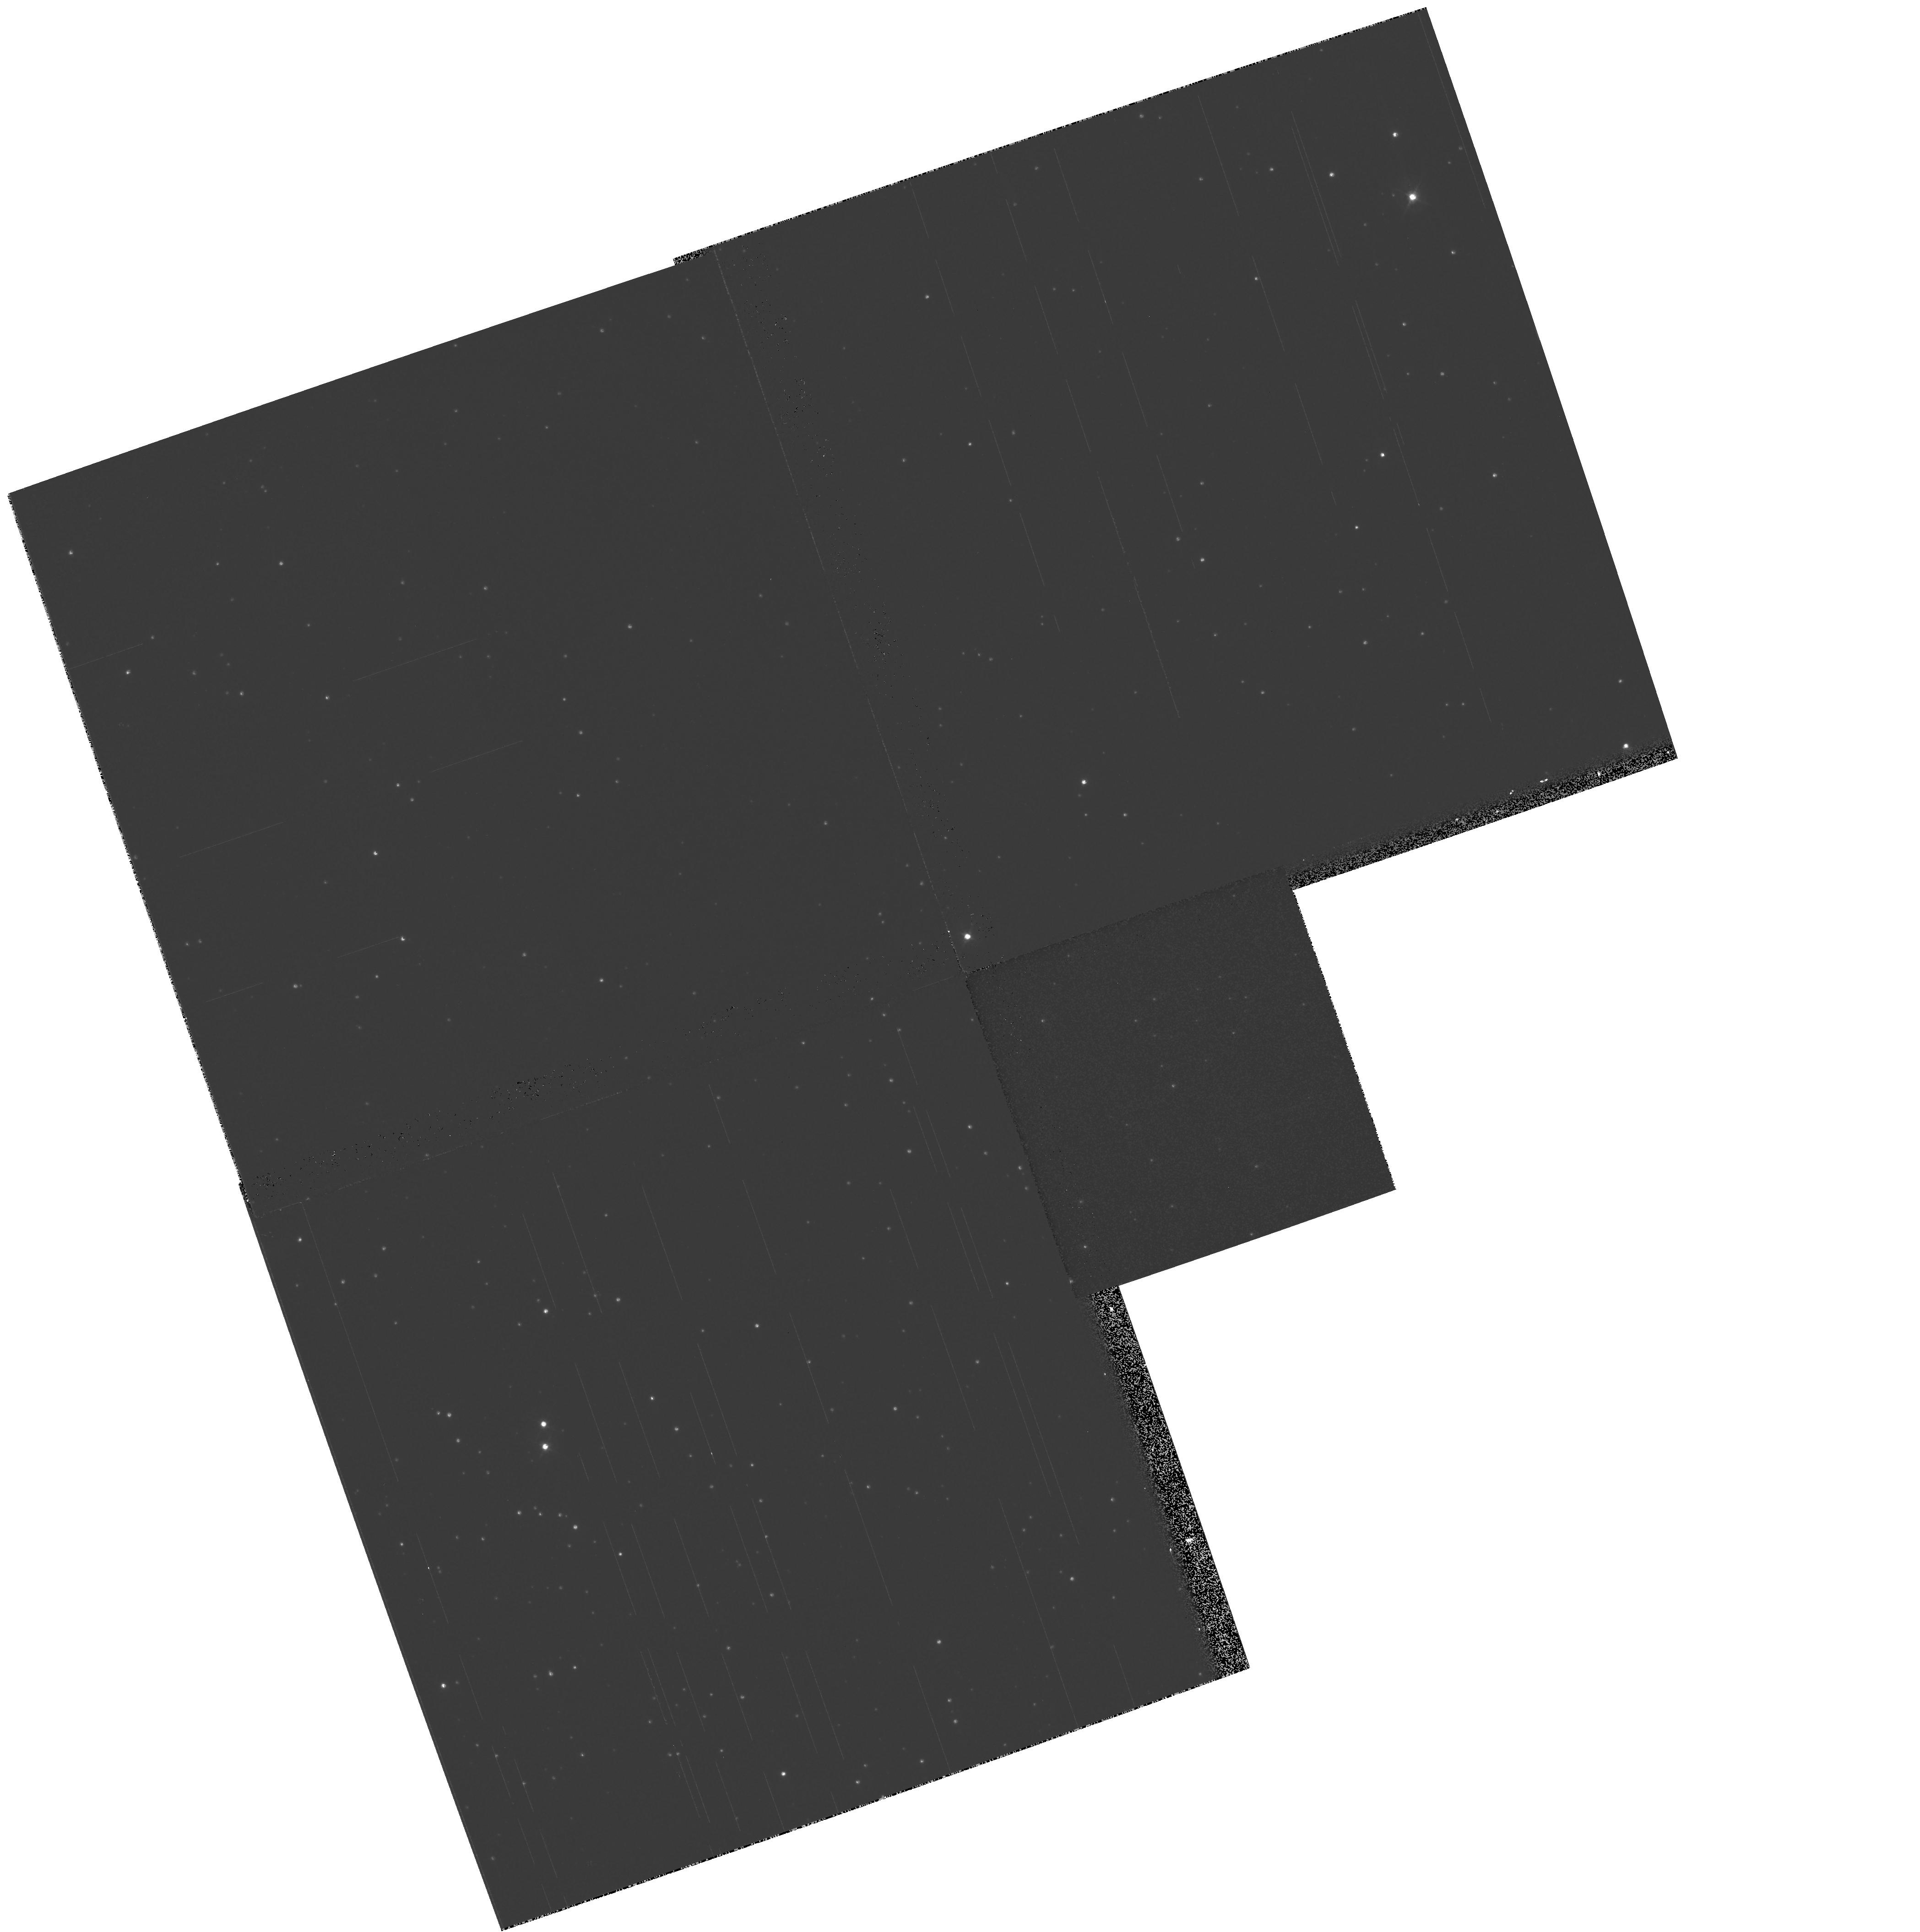
Target: field at RA 287.719°, Dec -59.891°
Instrument: WFPC2/PC
Filter: F439W
Exposure: 4 min
Observation ID: hst_8256_09_wfpc2_pc_f439w_u5fi09

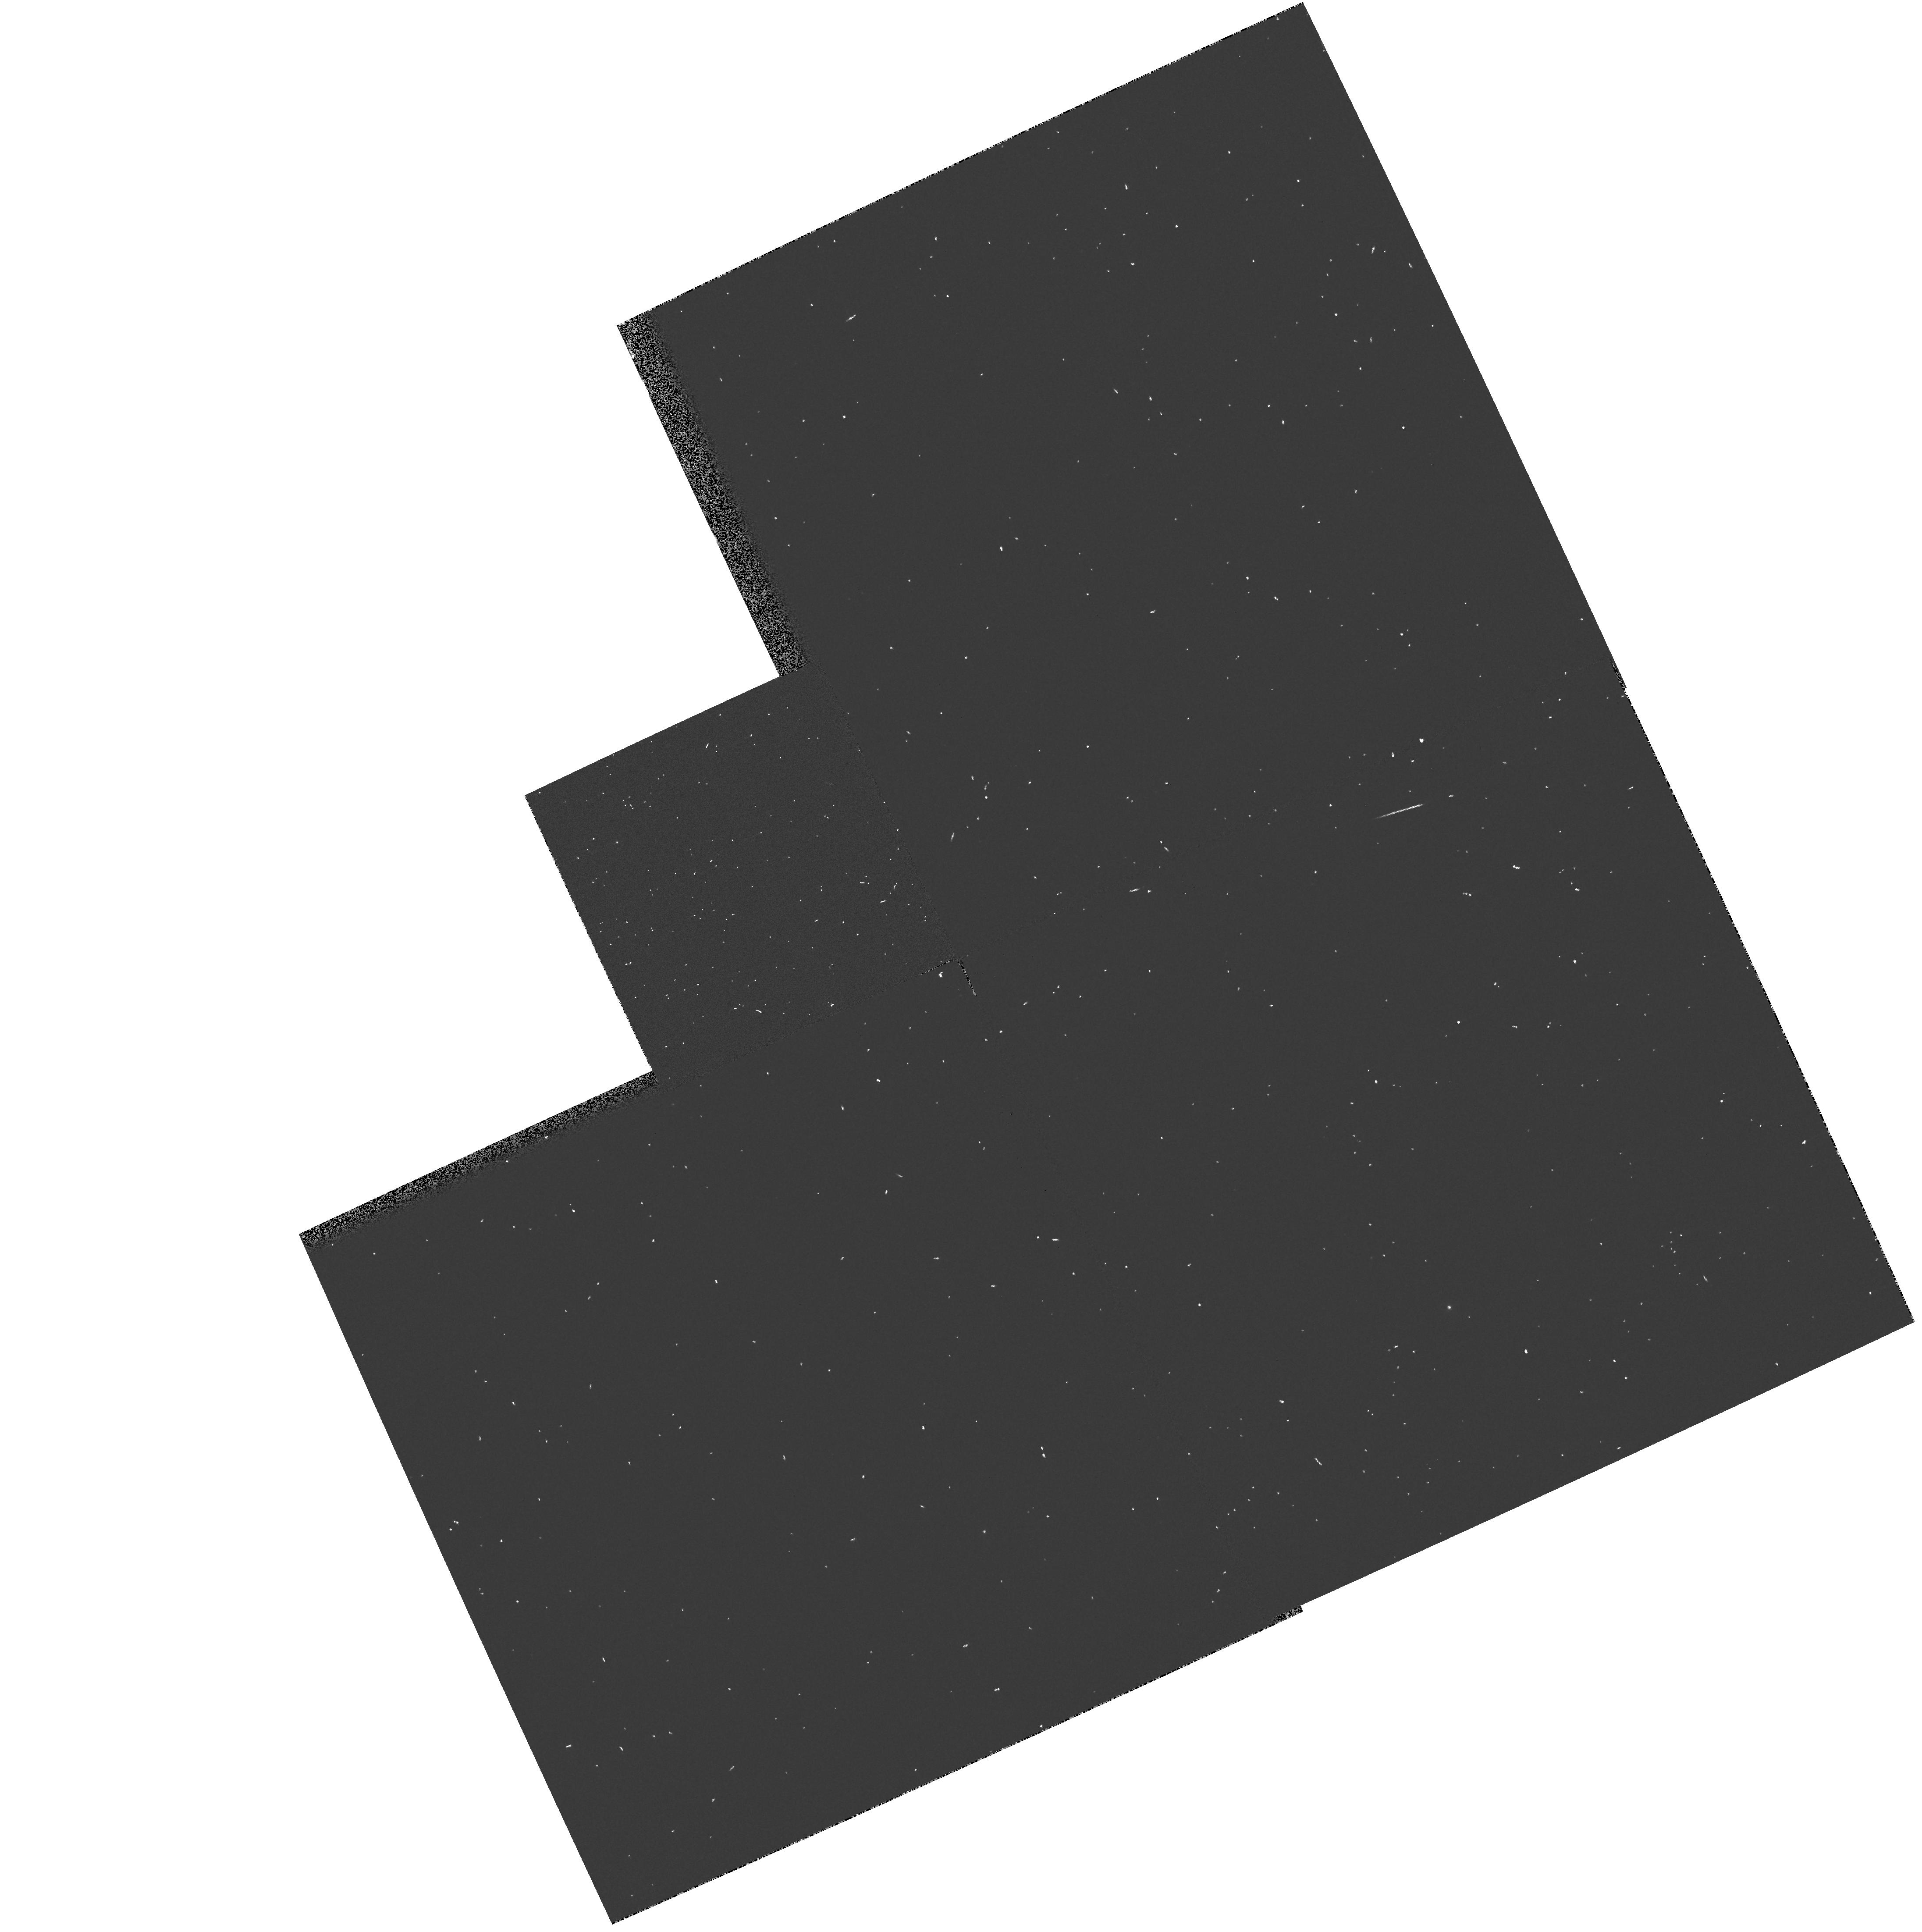
Target: field at RA 287.573°, Dec -60.056°
Instrument: WFPC2/PC
Filter: F255W
Exposure: 1 min
Observation ID: hst_8256_01_wfpc2_pc_f255w_u5fi01

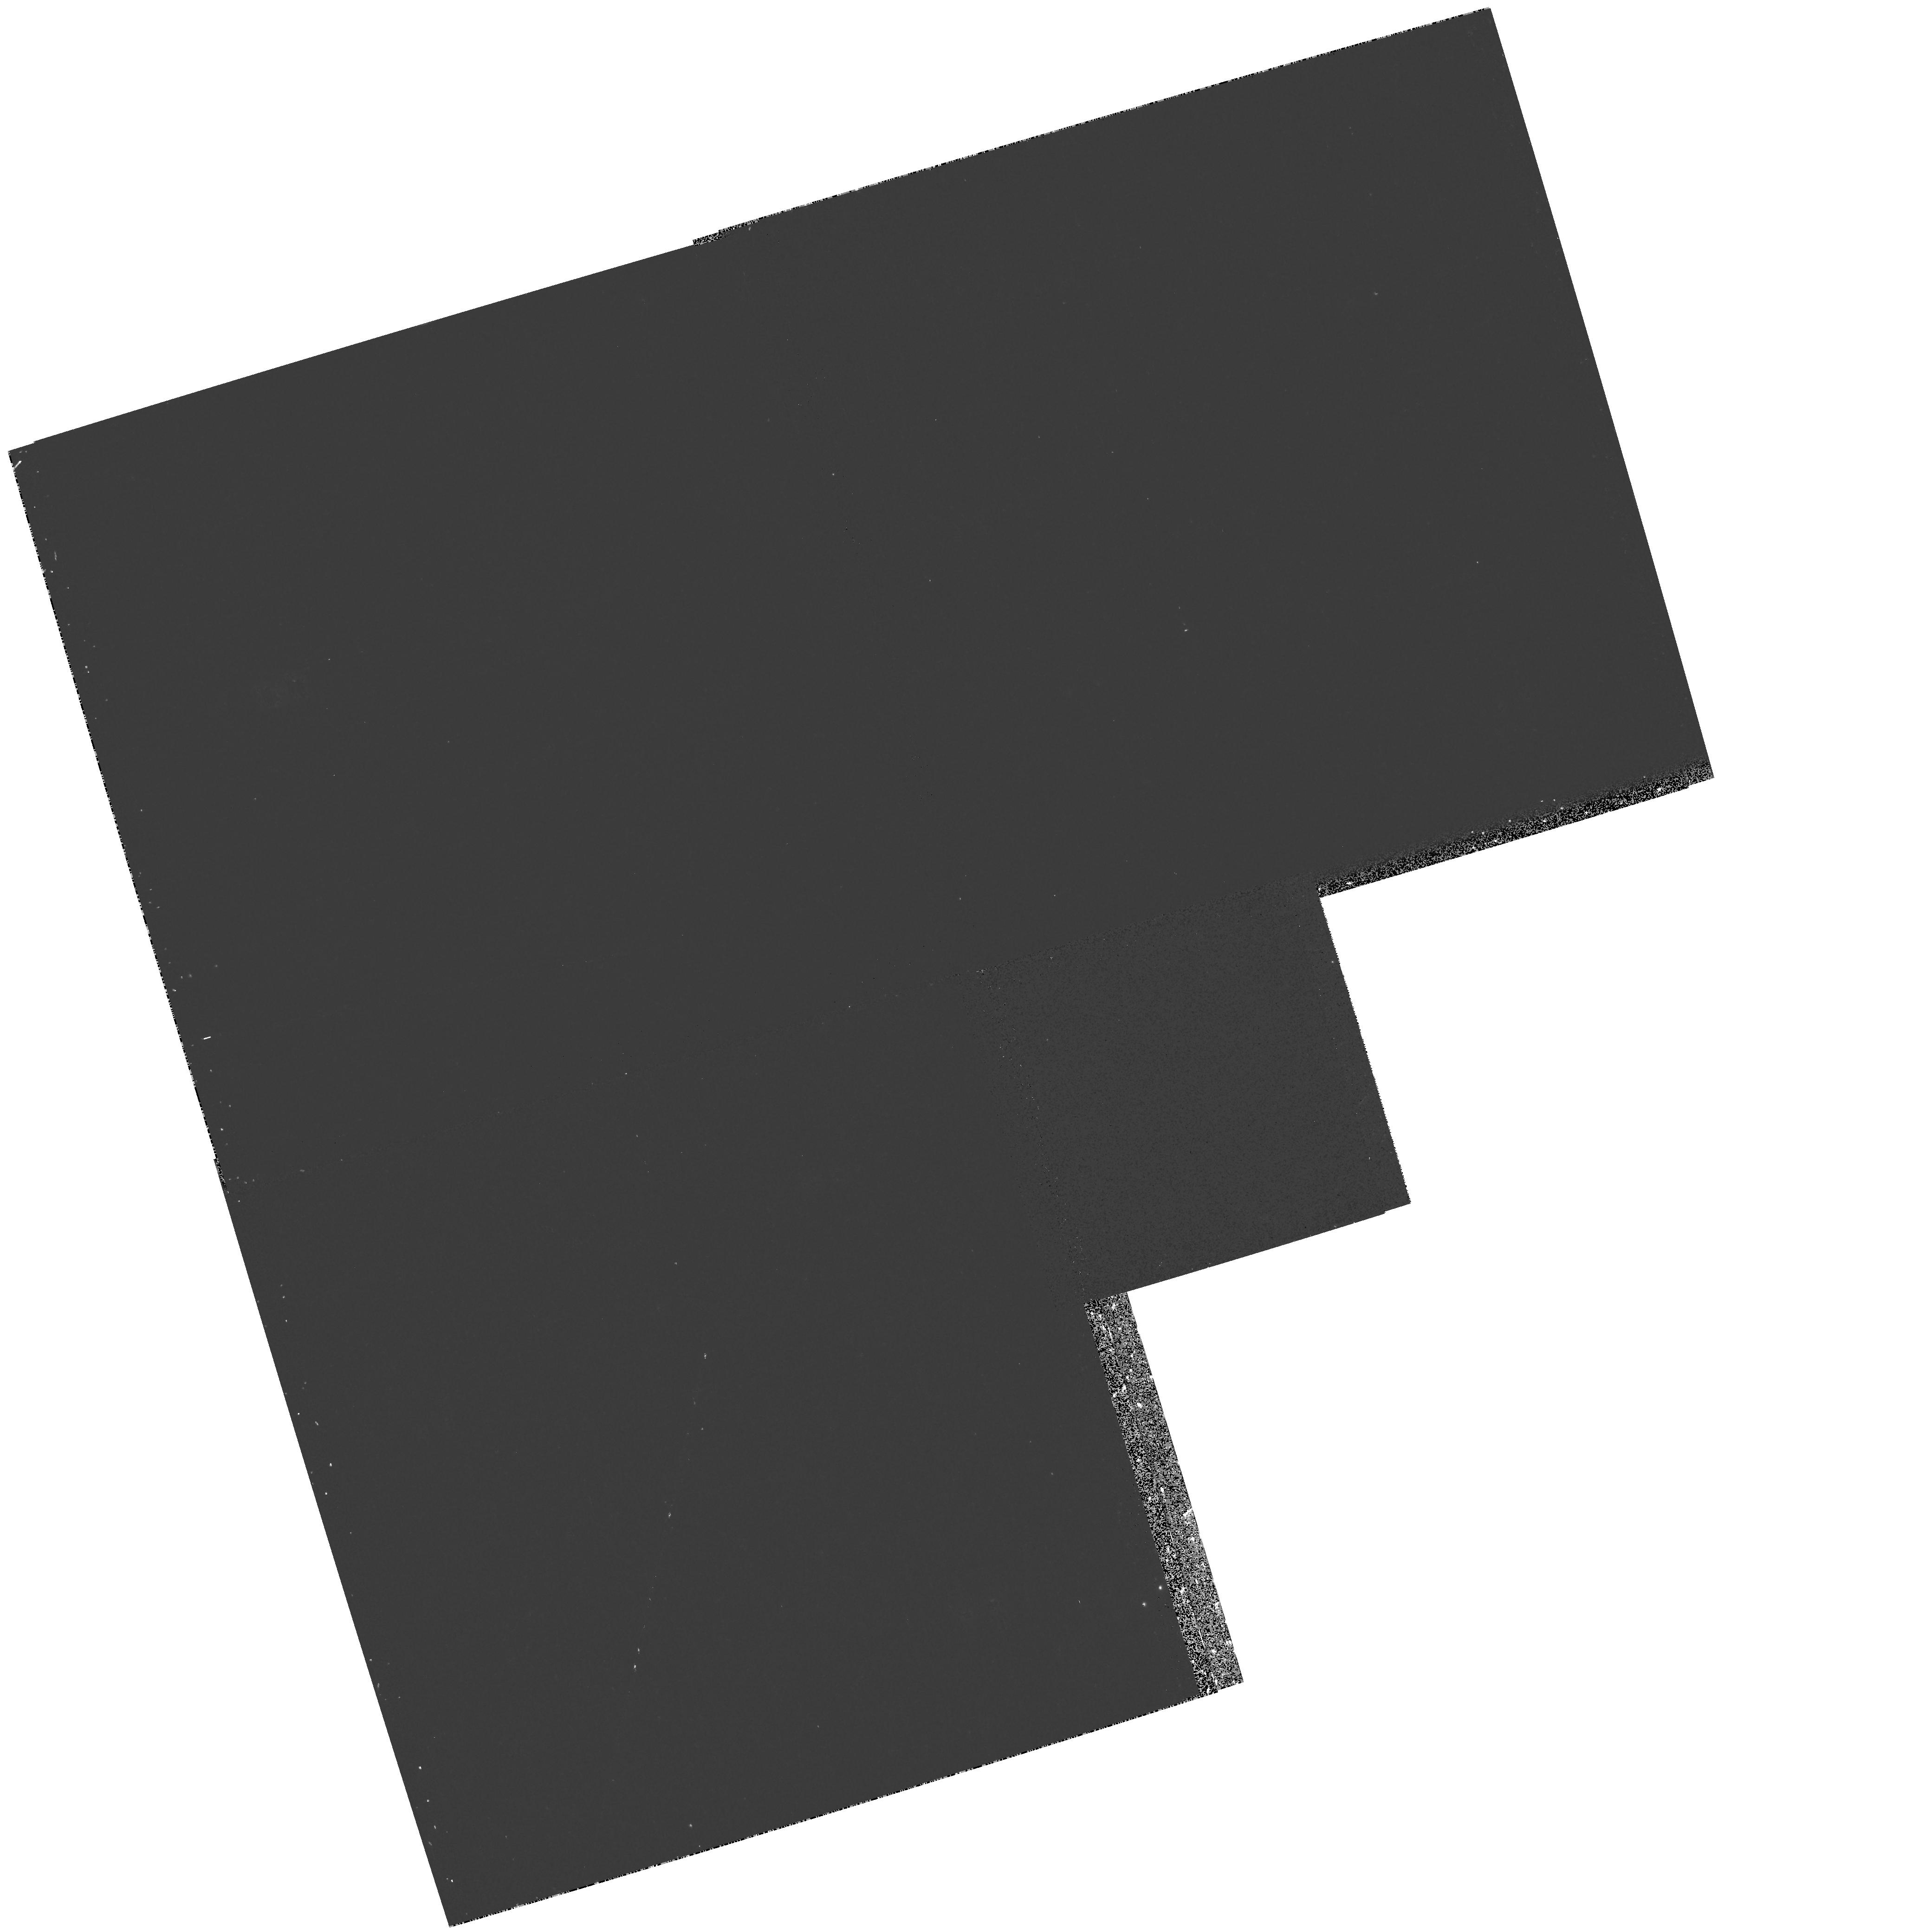
Target: field at RA 288.052°, Dec -59.937°
Instrument: WFPC2/PC
Filter: F336W
Exposure: 11 min
Observation ID: hst_8256_04_wfpc2_pc_f336w_u5fi04

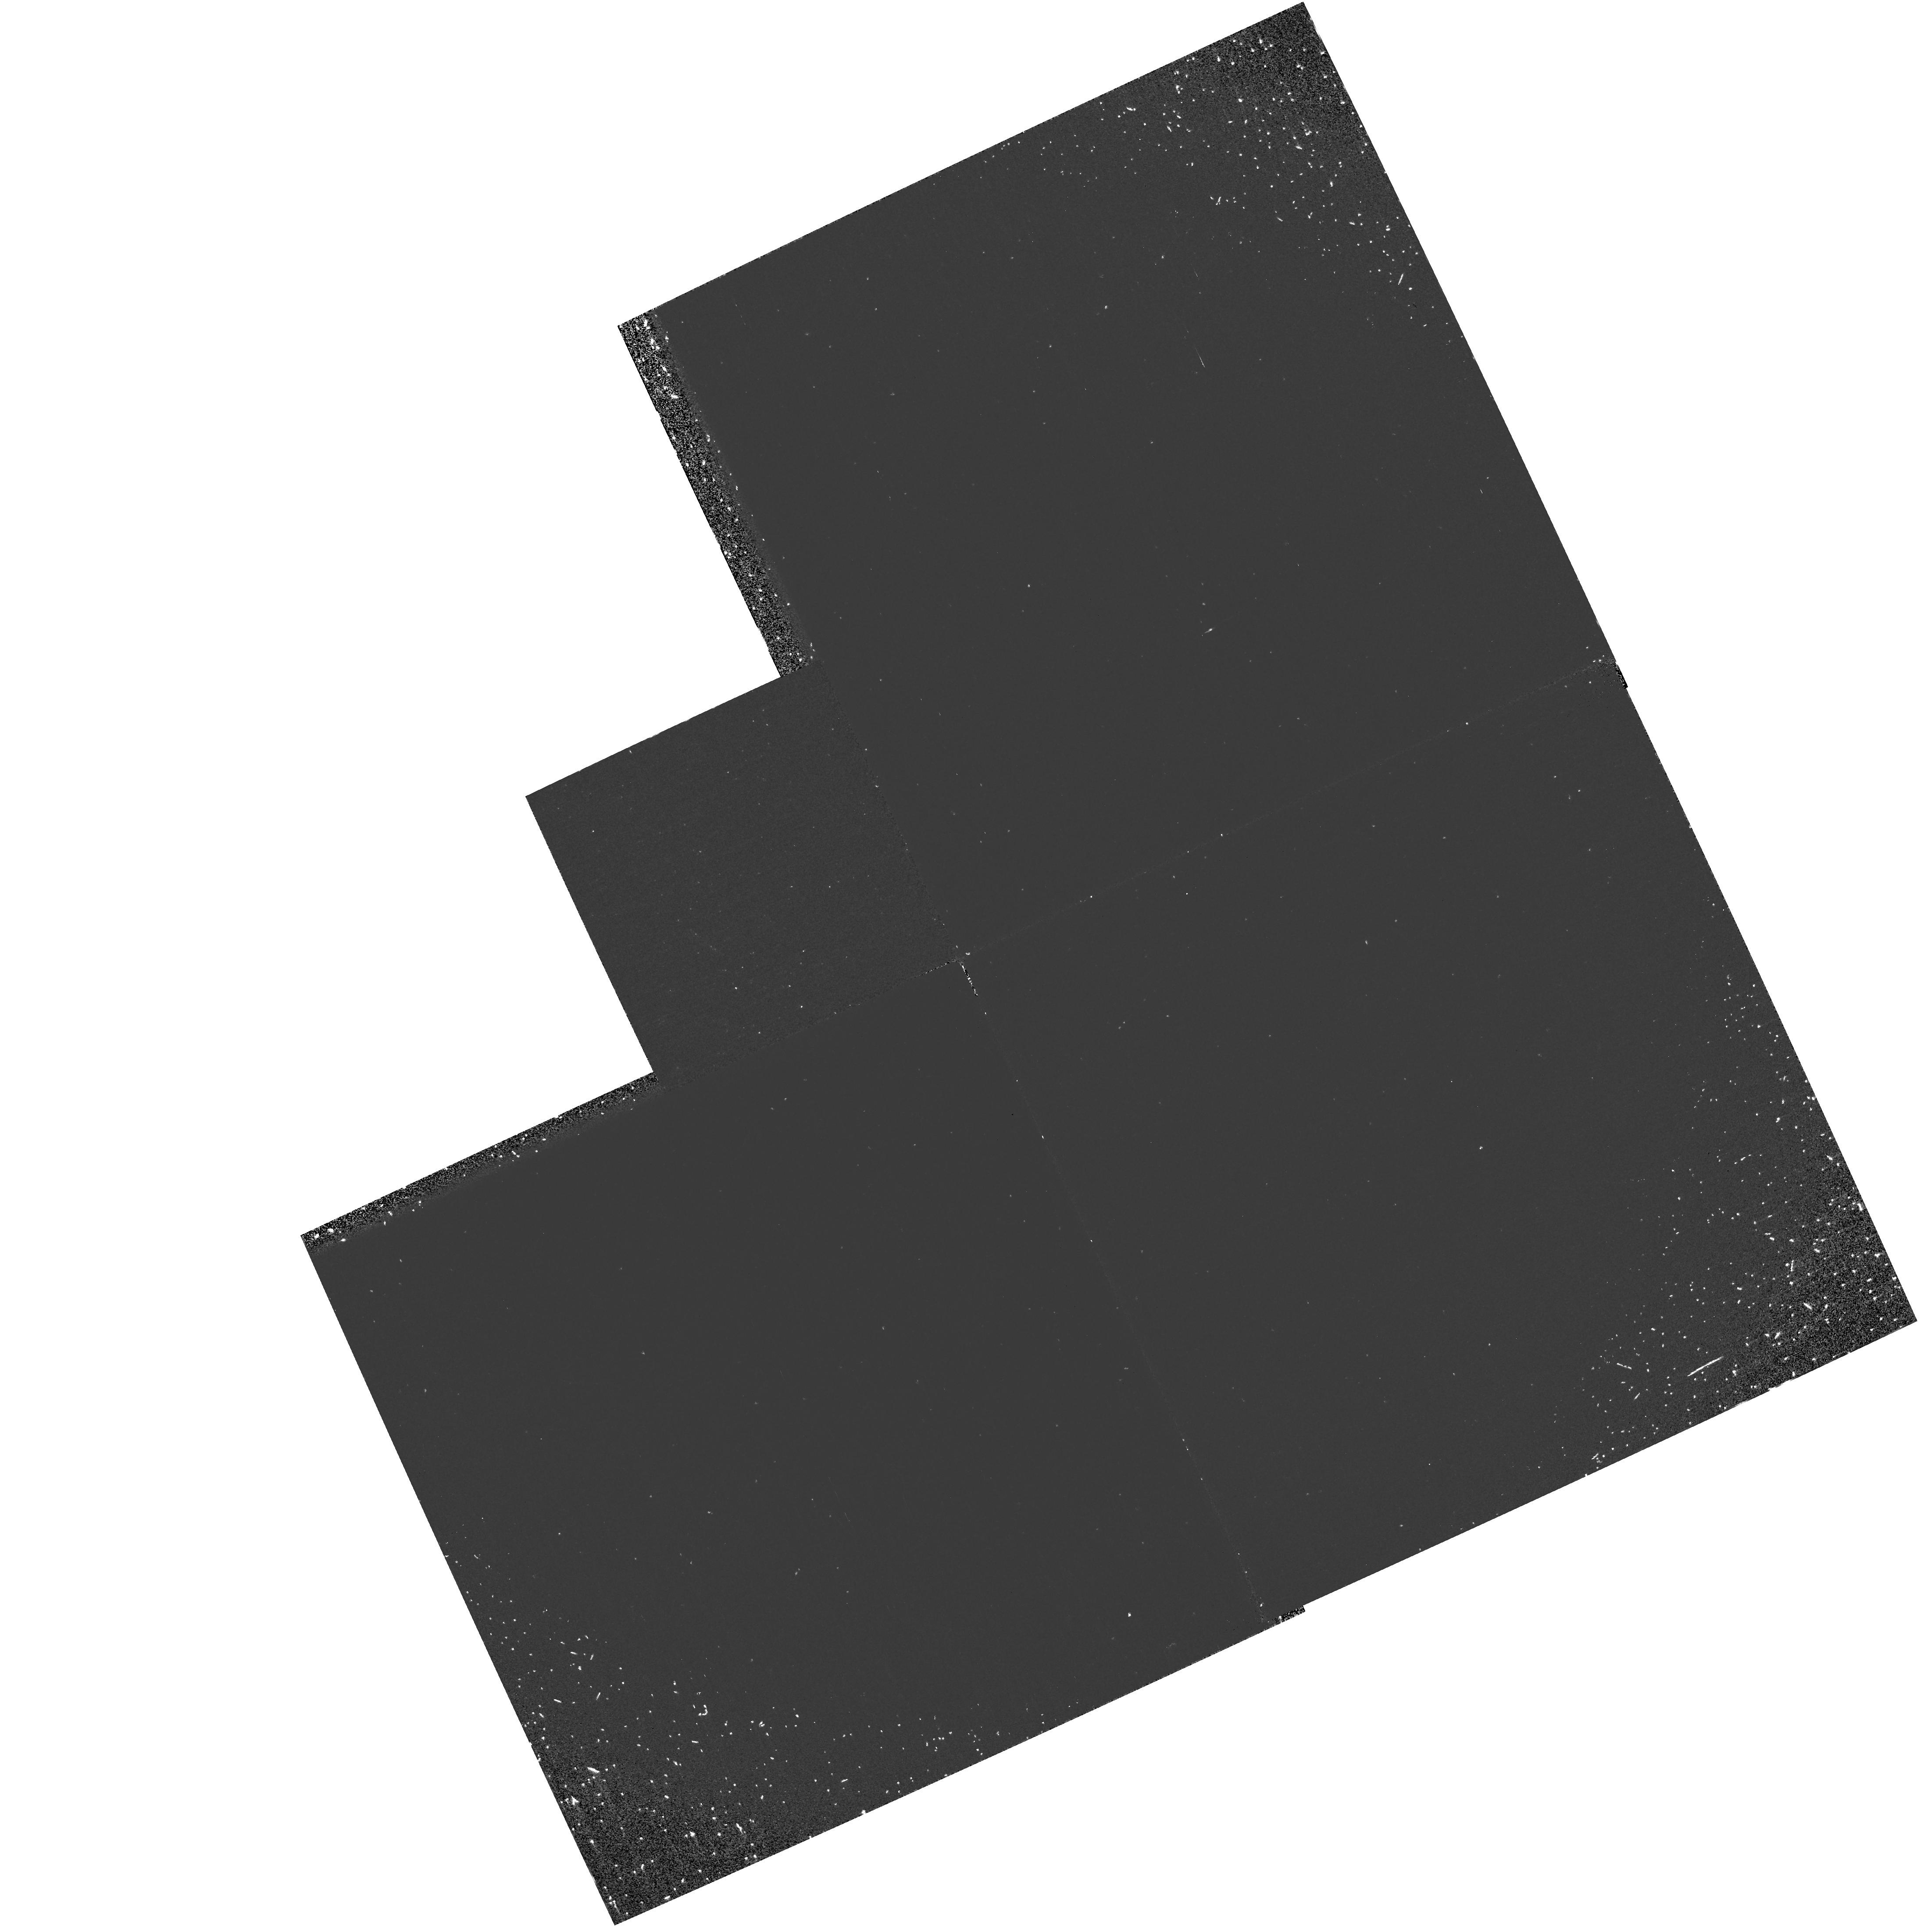
Target: field at RA 287.546°, Dec -60.034°
Instrument: WFPC2/PC
Filter: F160BW
Exposure: 33 min
Observation ID: hst_8256_02_wfpc2_pc_f160bw_u5fi02

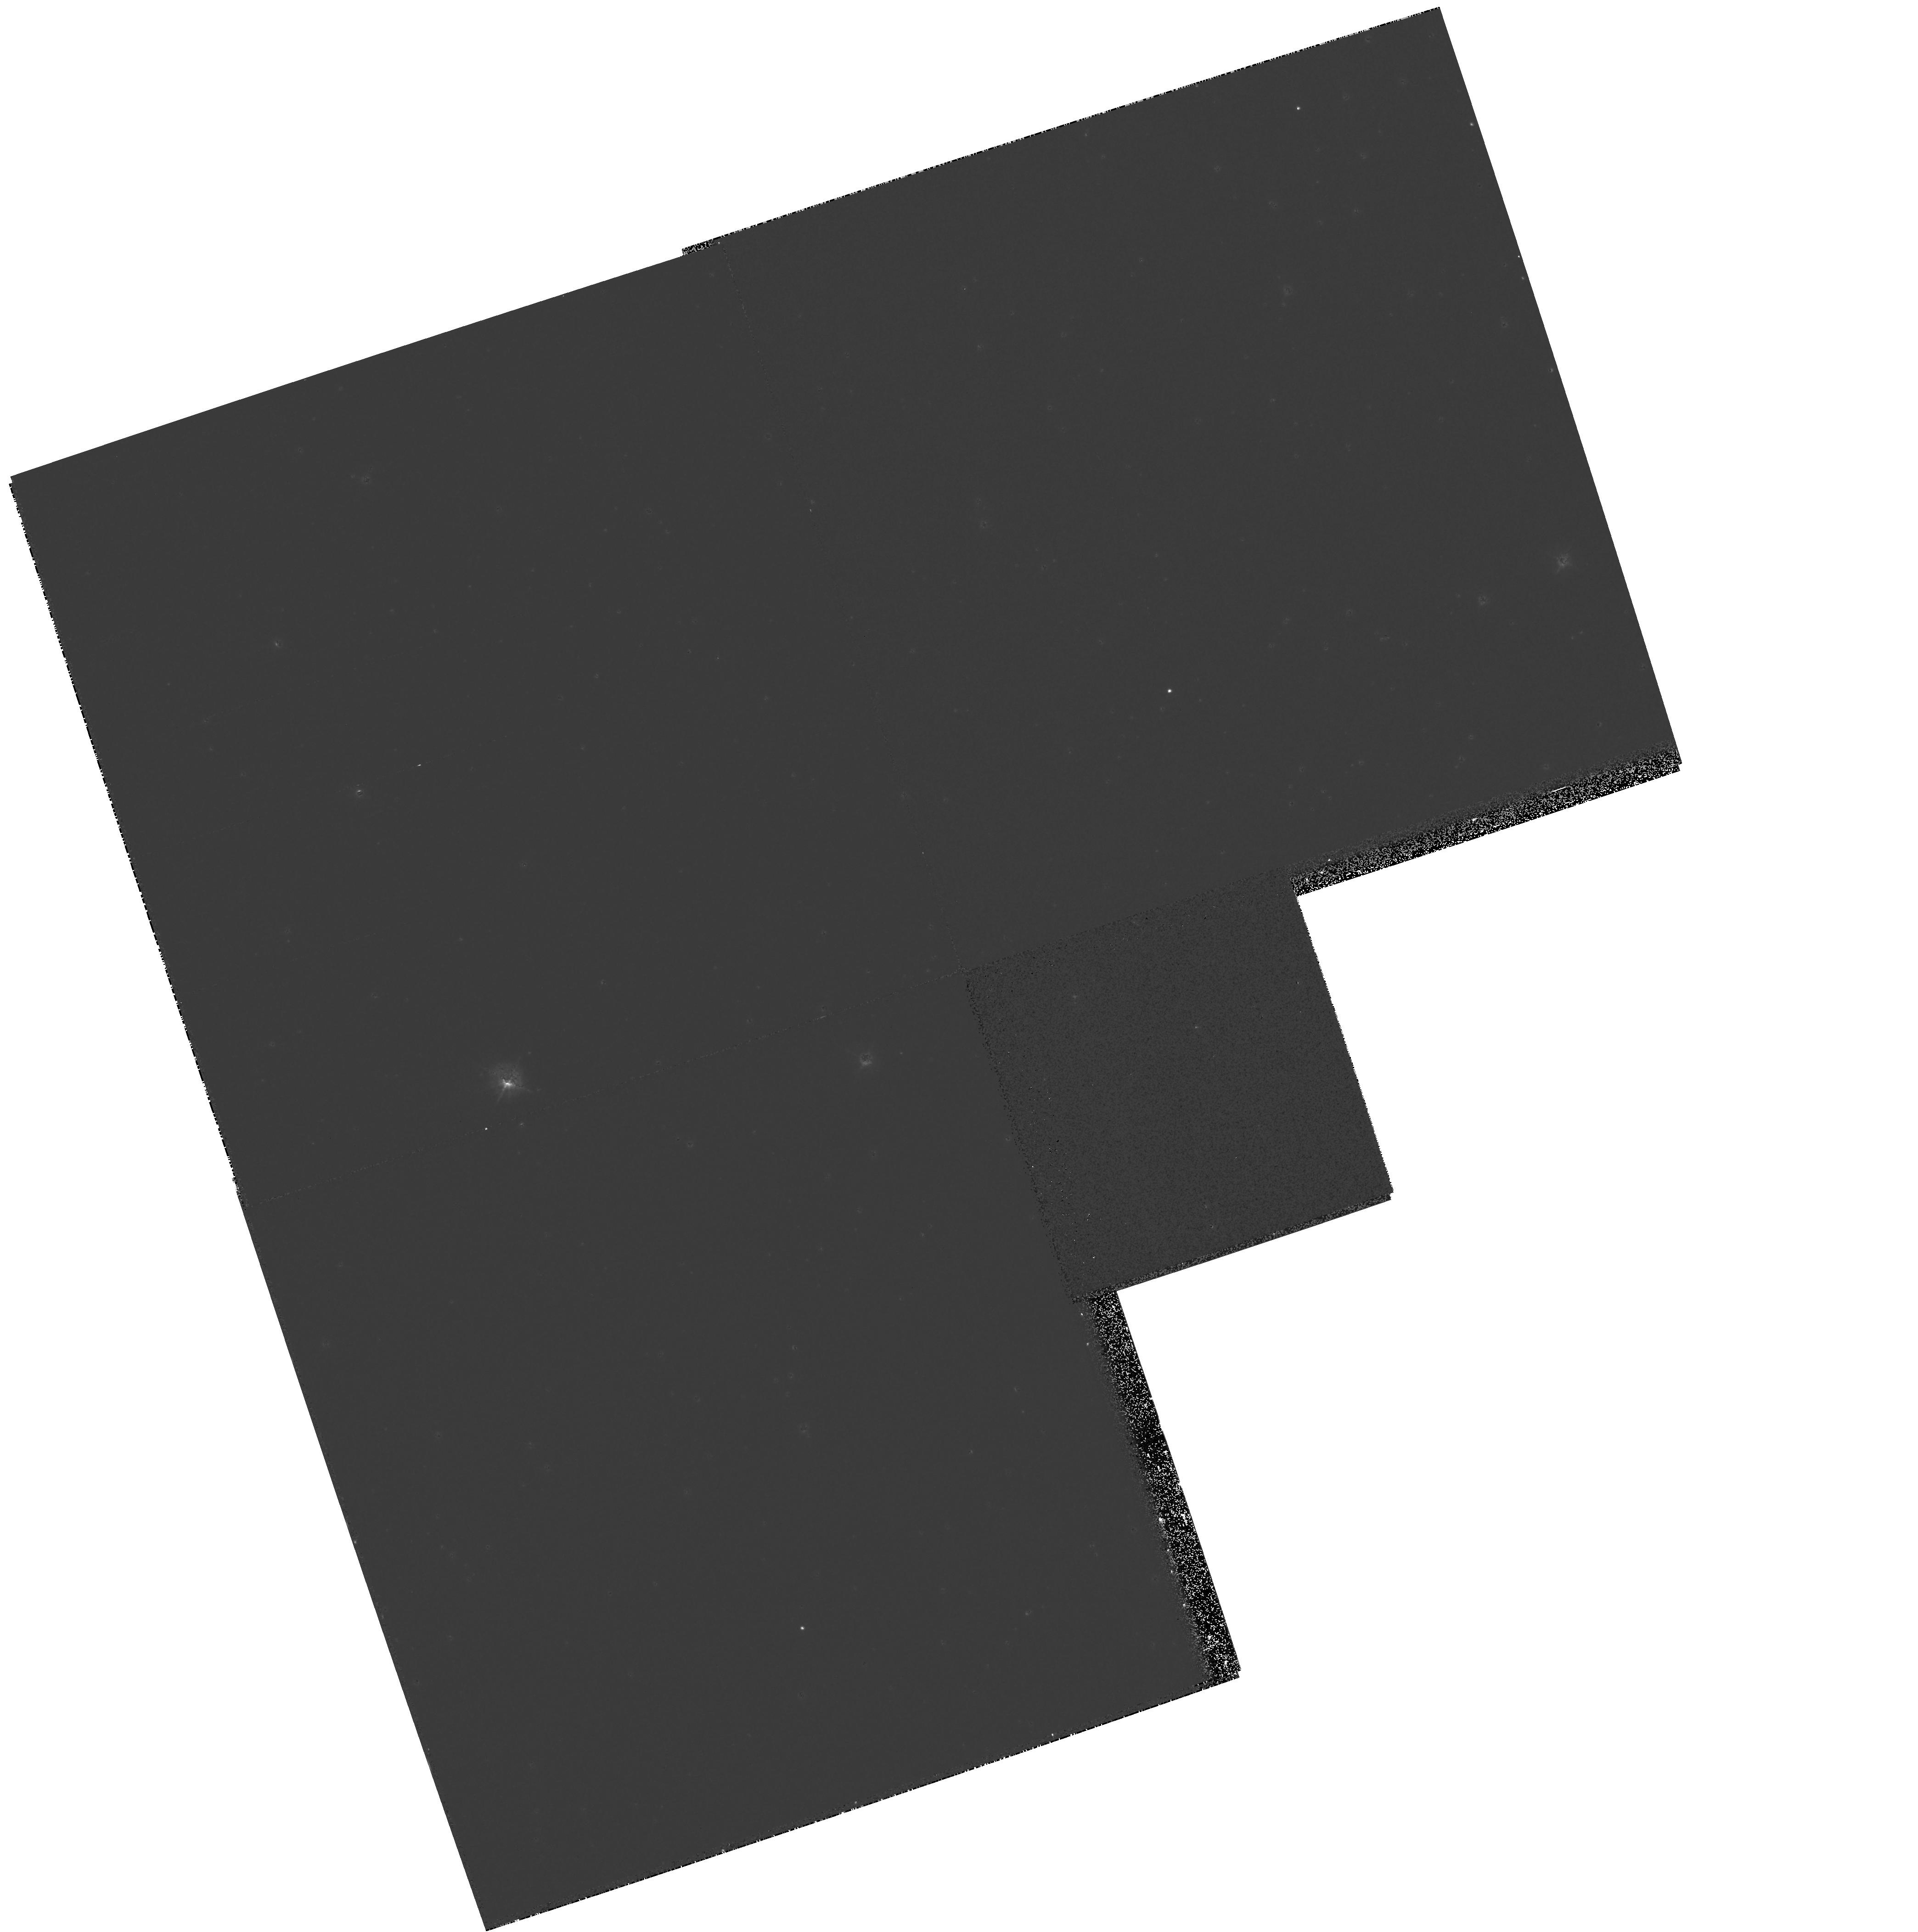
Target: field at RA 287.924°, Dec -59.986°
Instrument: WFPC2/PC
Filter: F439W
Exposure: 4 min
Observation ID: hst_8256_03_wfpc2_pc_f439w_u5fi03

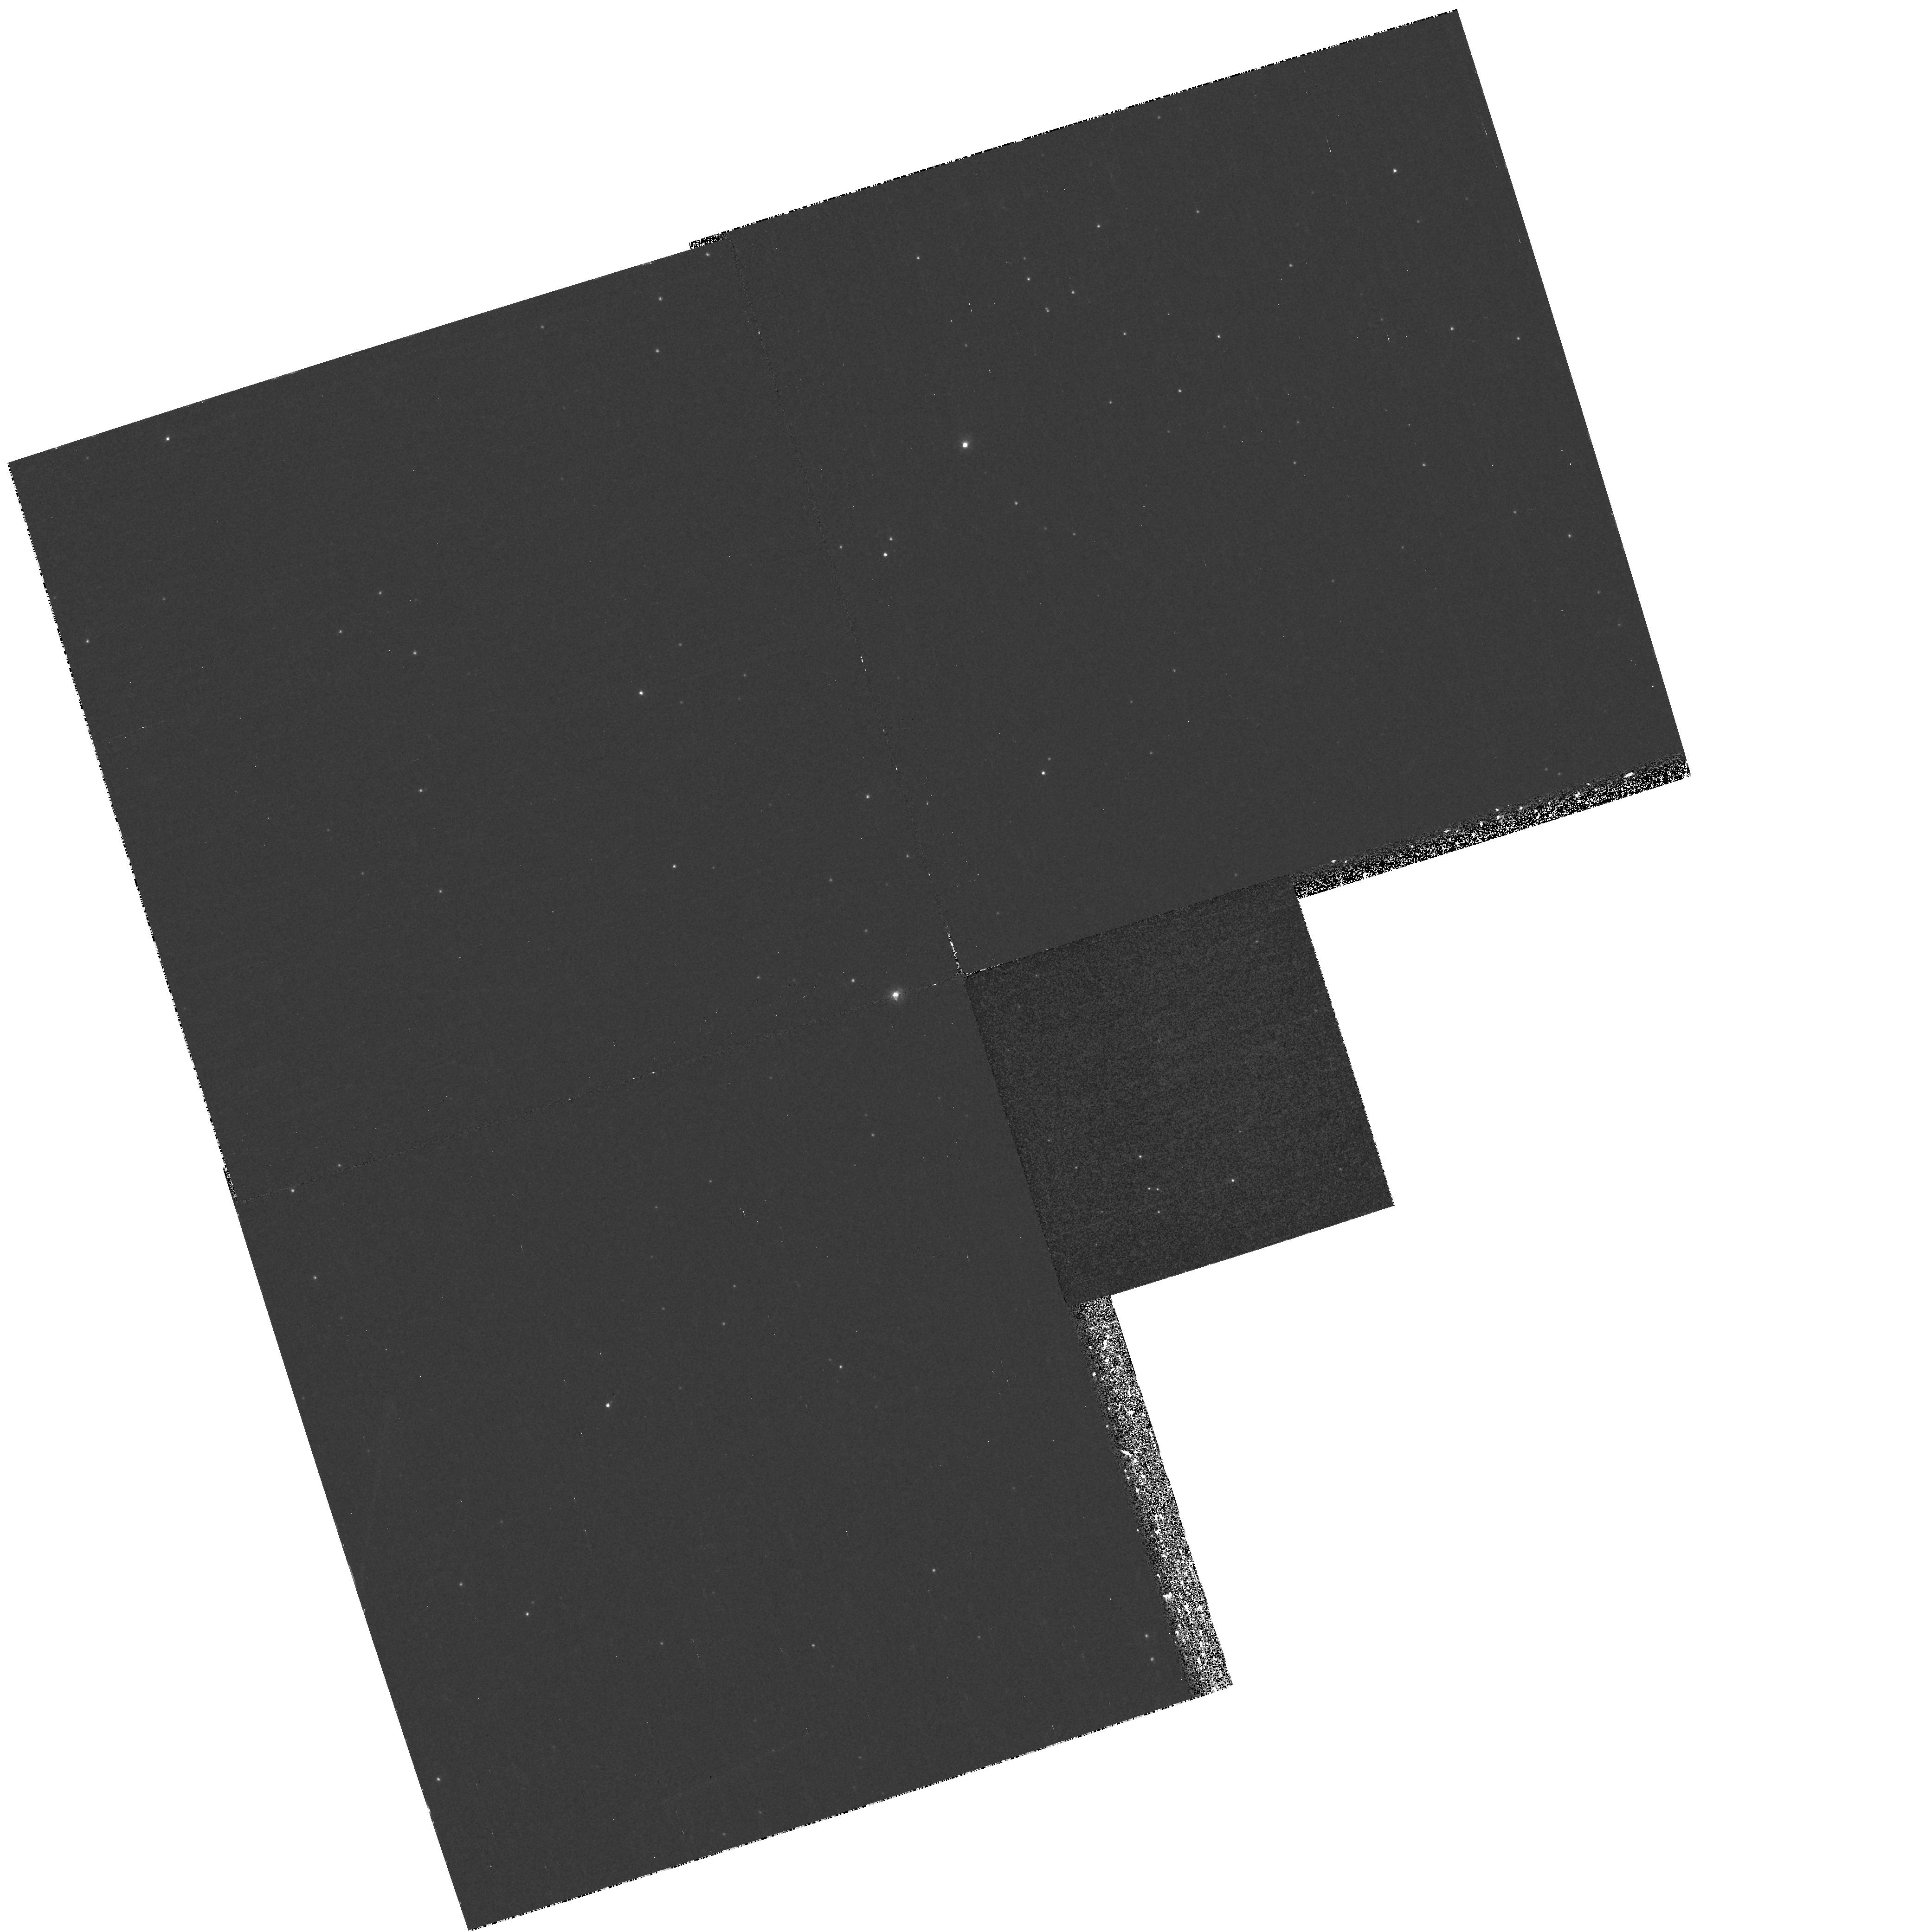
Target: field at RA 287.933°, Dec -59.955°
Instrument: WFPC2/PC
Filter: F255W
Exposure: 30 min
Observation ID: hst_8256_07_wfpc2_pc_f255w_u5fi07

Deep Helium-Mixing and the Ultraviolet Spectra of Hot Horizontal Branch Stars (PI: Landsman, Wayne B.)

There is now good evidence that the luminosities and gravities of hot horizontal branch (HB) stars in globular clusters are not correctly described by canonical models of core helium- burning stars. Observations of HB stars in the critical temperature range 4.2<\log T(eff)<4.3 consistently yield gravities about 0.4 dex lower, and Stroemgren u magnitudes about 0.4 mag brighter, than canonical predictions. One possible explanation is provided by Sweigart's (1997) non-canonical models, in which the HB envelope helium abundance is enhanced due to prior deep mixing along the red giant branch. The existence of helium mixing would have important implications for long-standing problems, such as the origin of the HB morphology and the RR Lyrae distance scale. However, the critical HB T(eff) range is also where diffusion models predict a large metal overabundance (due to radiative levitation) in the photospheres of the slowly-rotating HB stars. A large metal overabundance ( Fe/H > 0 ) could explain the observed Stroemgren u and \logg anomalies, but would also predict distinctive UV spectra characterized by strong metal absorption lines. We propose to ascertain the degree to which radiative levitation affects the observational properties of blue HB stars by obtaining STIS low-dispersion UV spectra of 9 hot HB stars in NGC 6752. This will permit us to disentangle the effects of helium mixing and radiative levitation upon HB properties.